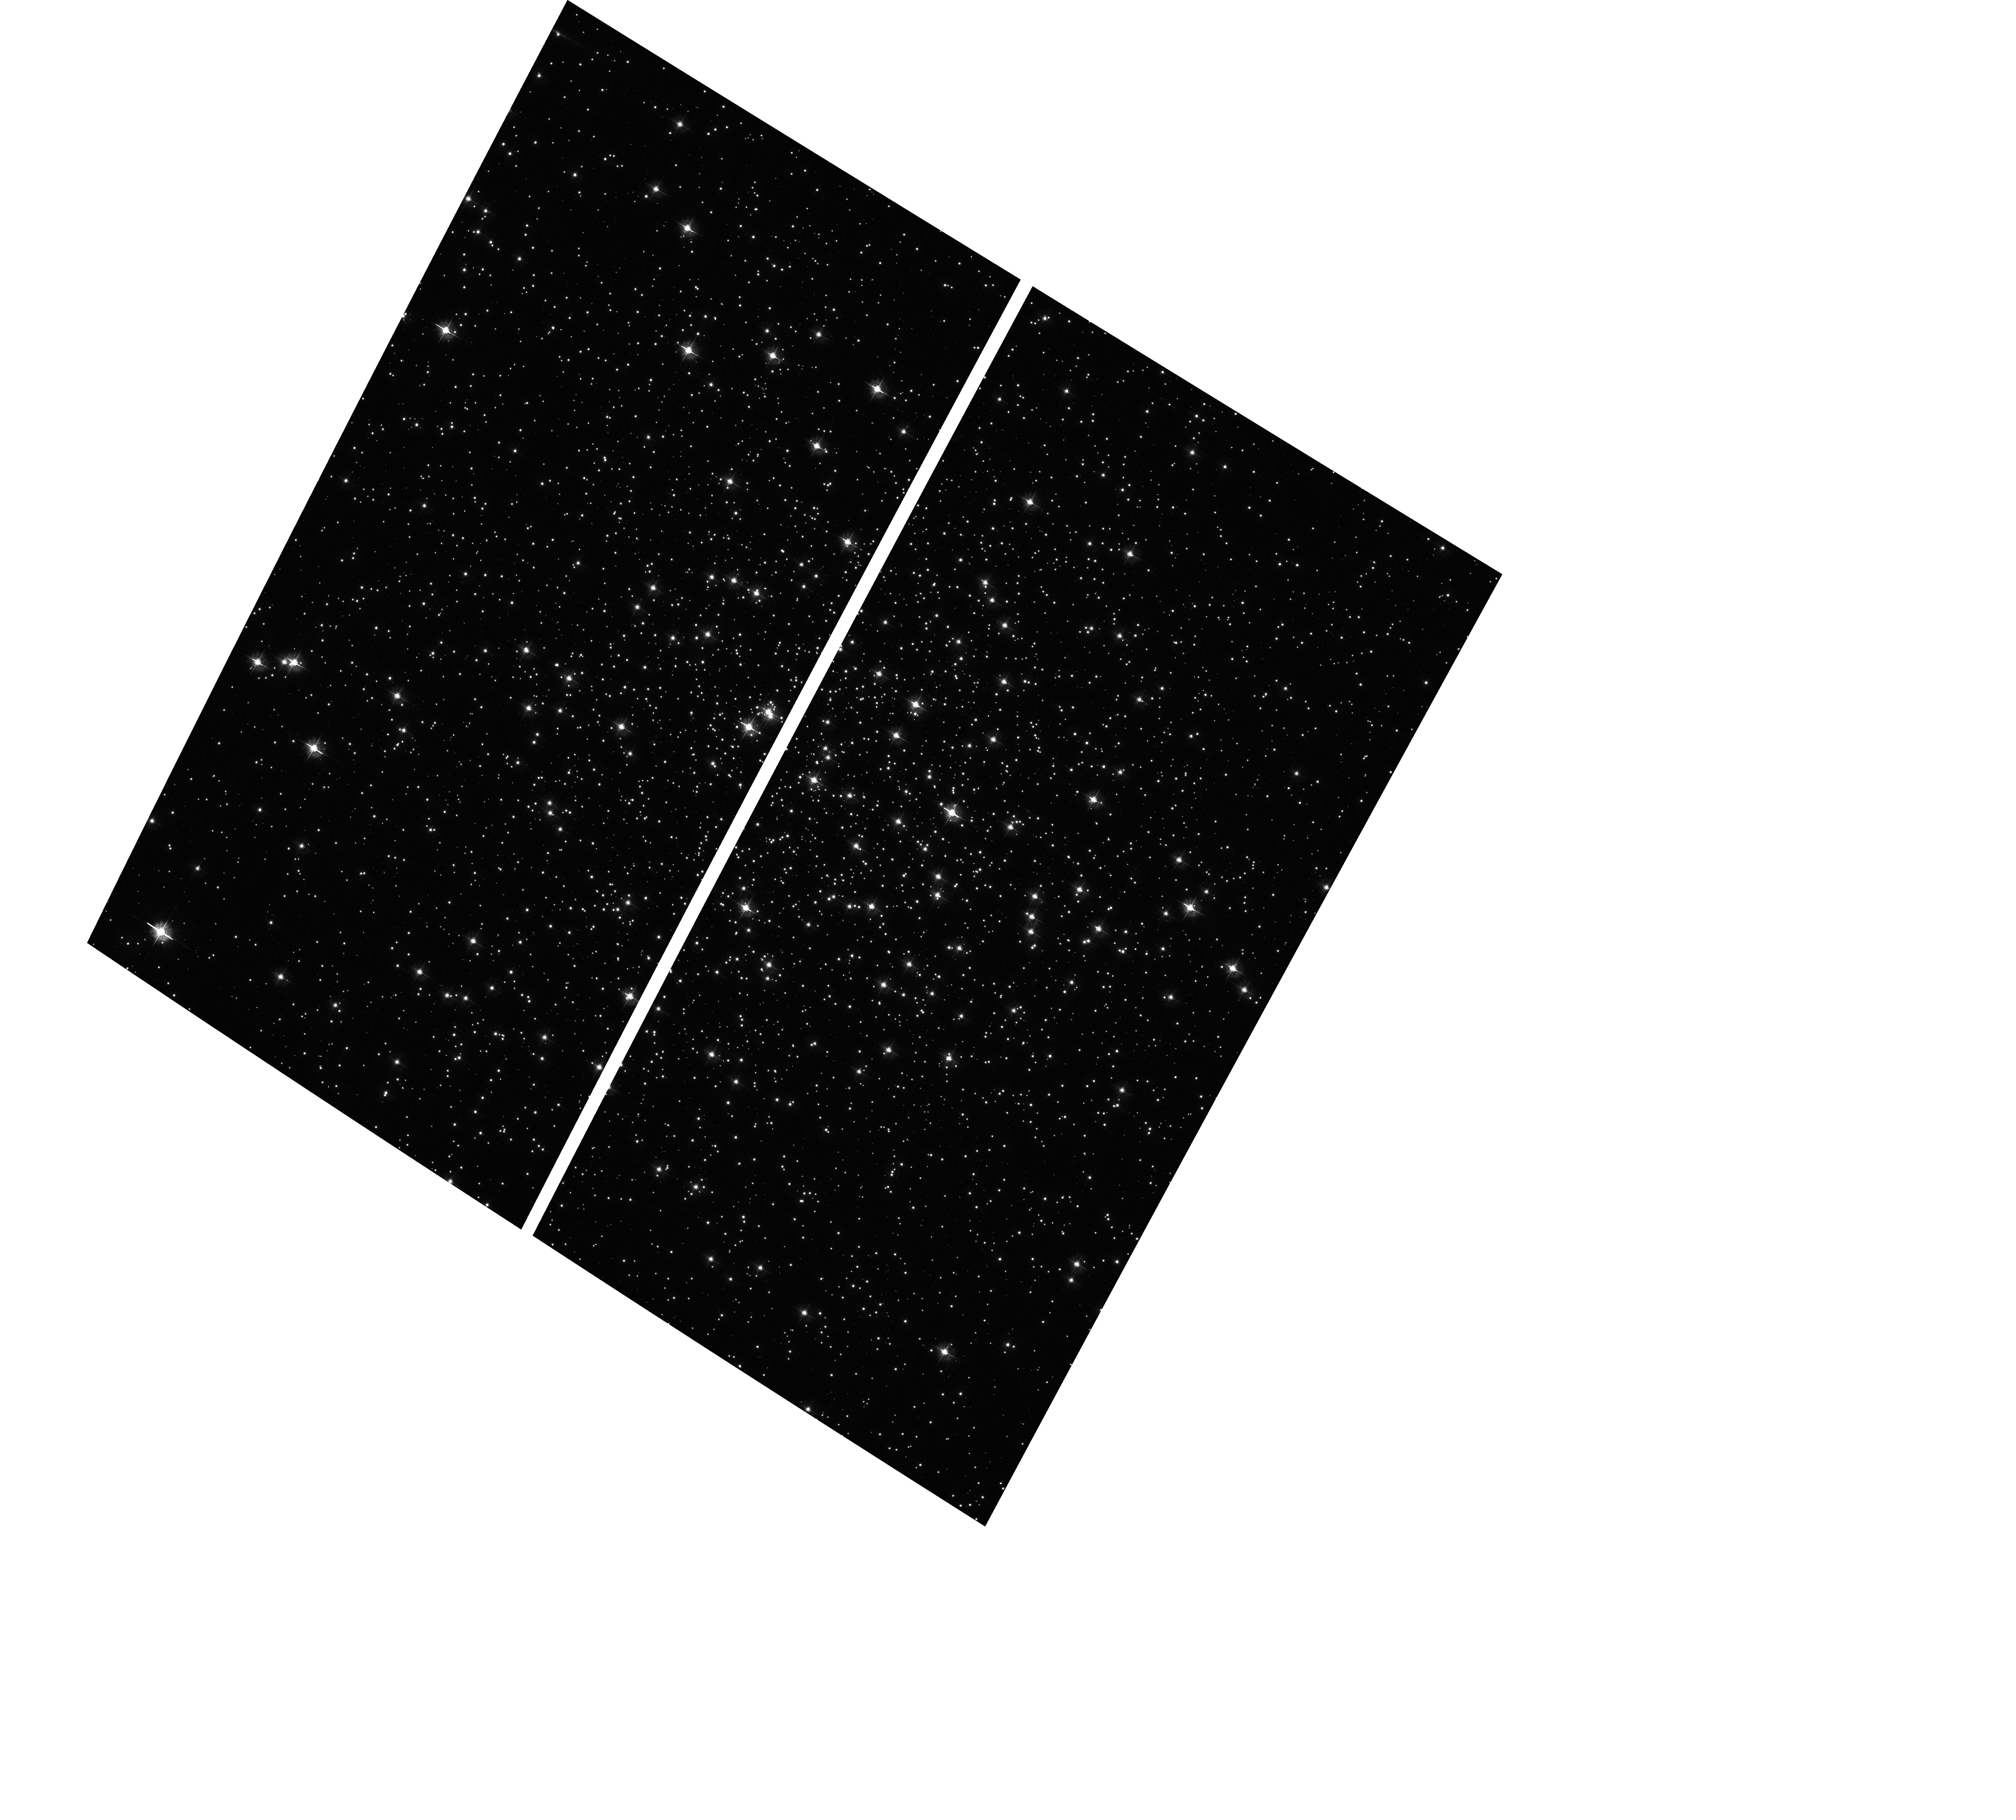
Target: NGC6838-M71. Instrument: ACS/WFC. Filter: F435W. Exposure: 11 min. Observation ID: hst_16871_01_acs_wfc_f435w_jert01

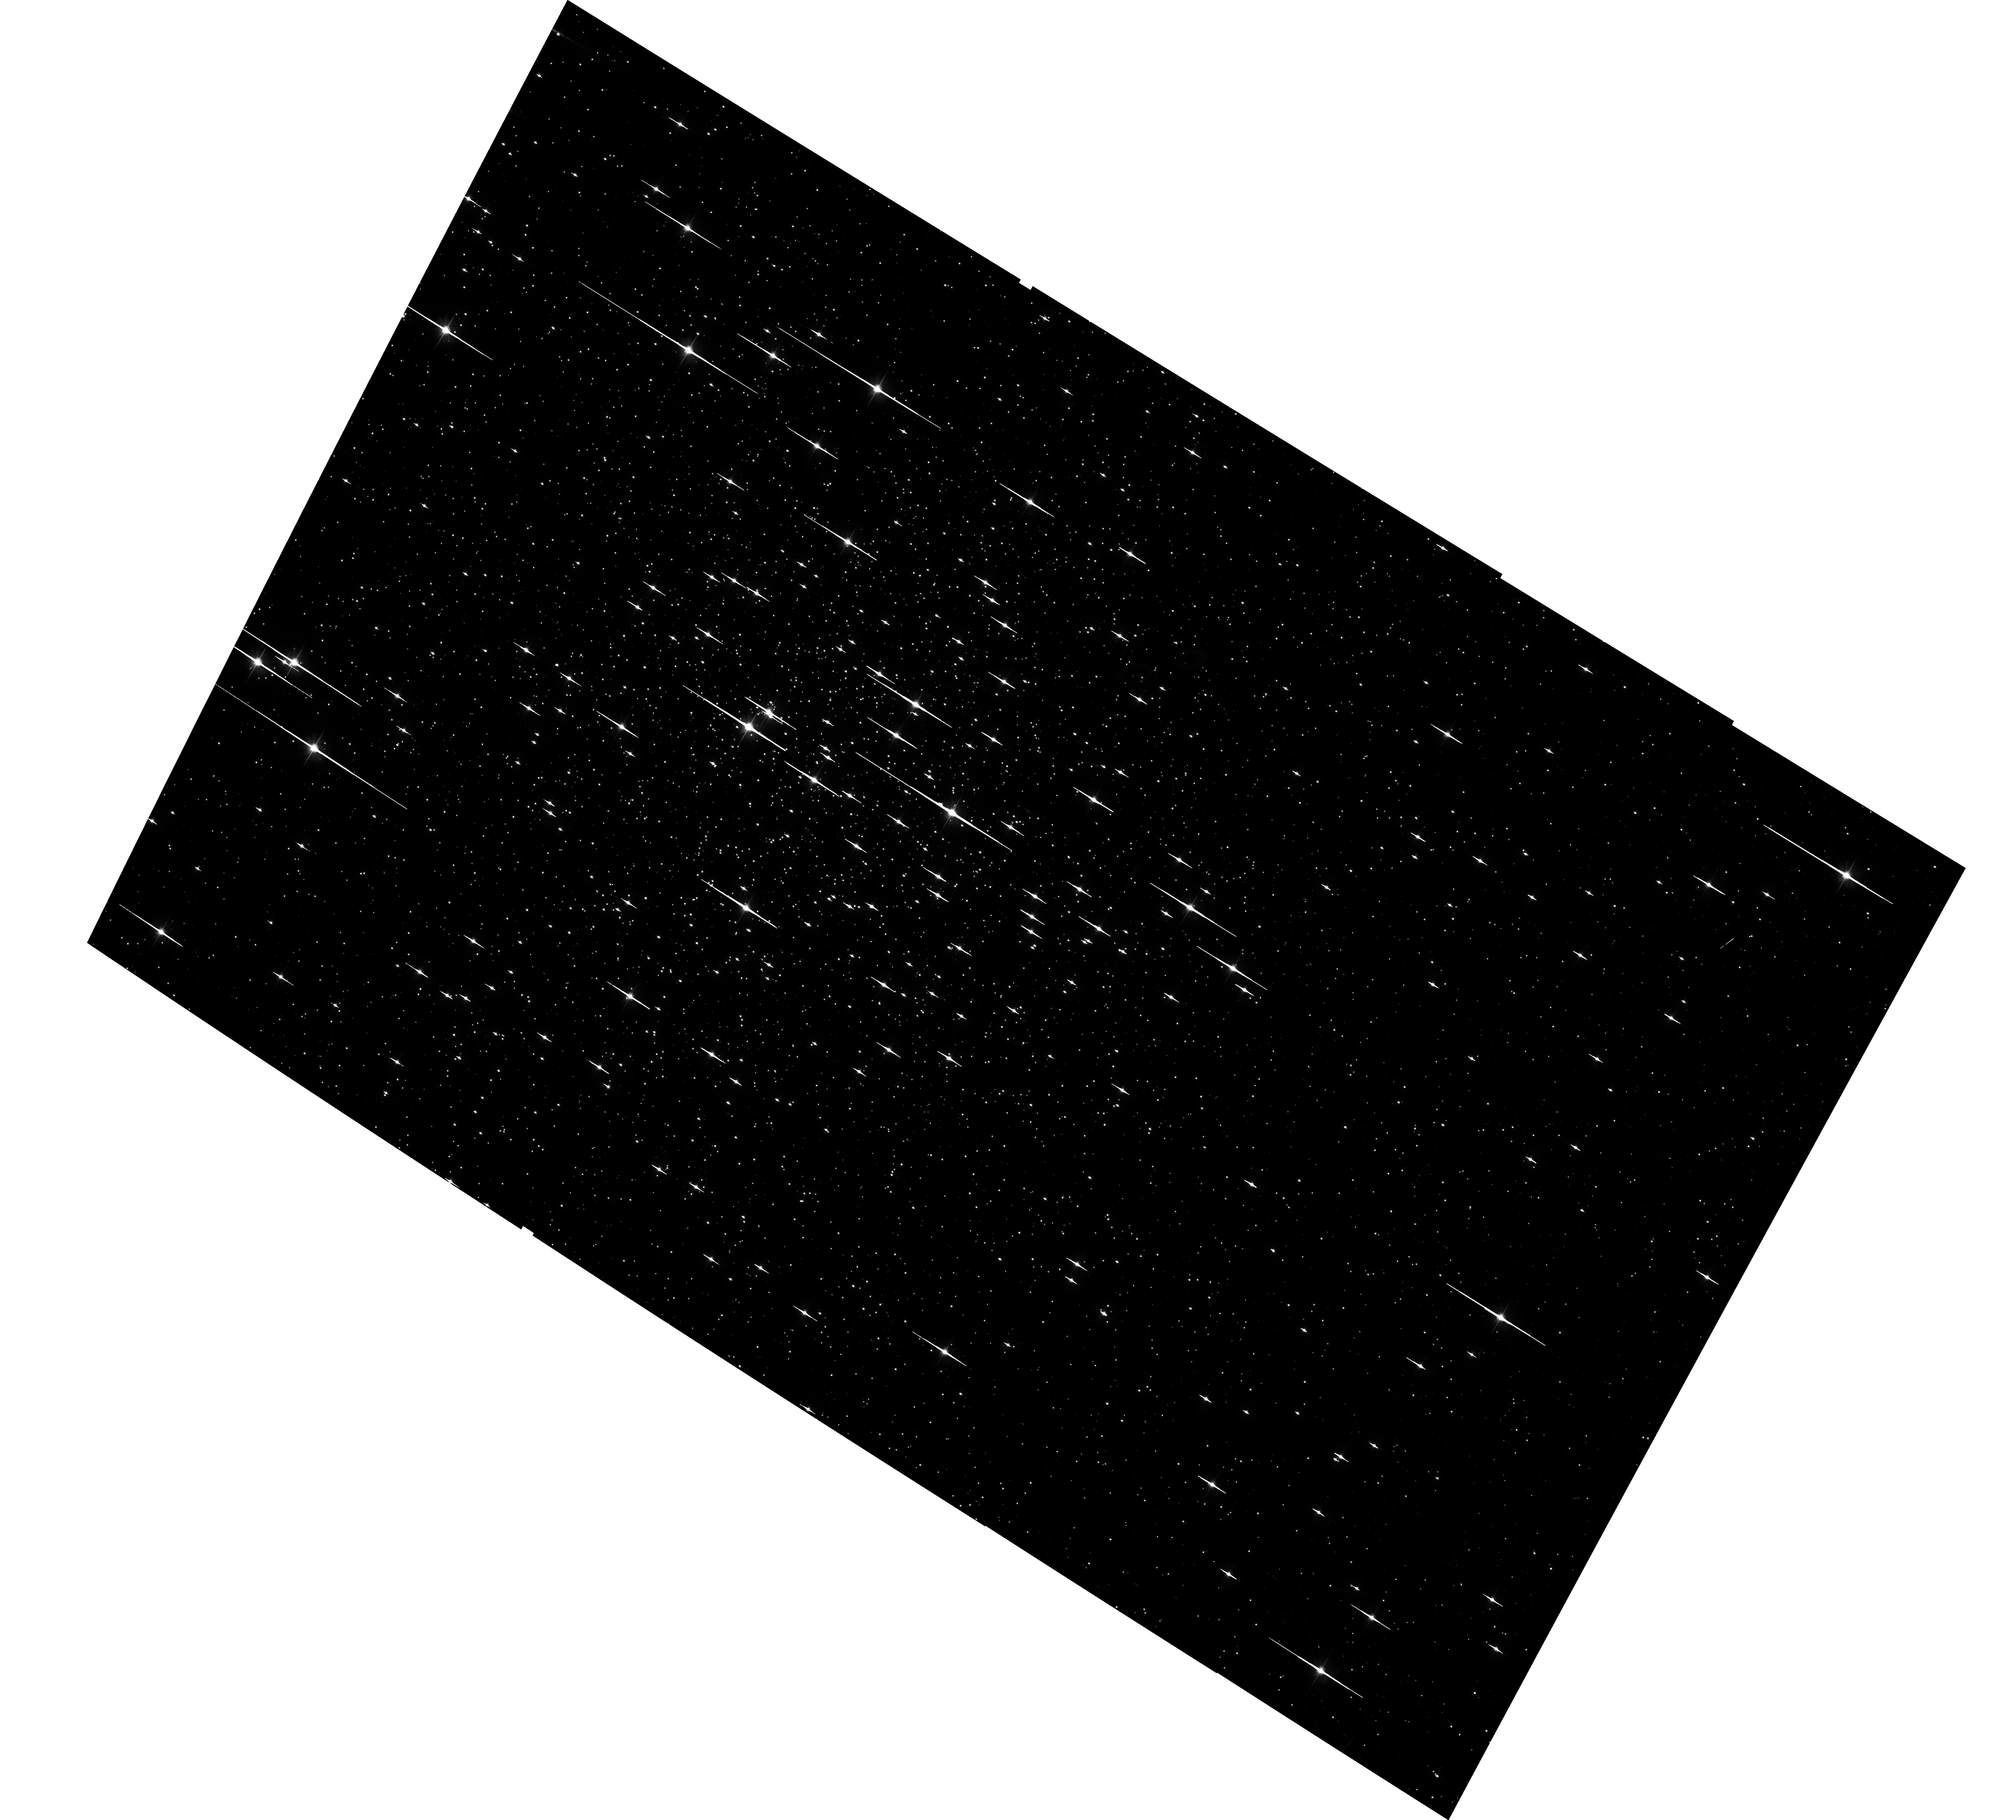
Target: NGC6838-M71. Instrument: ACS/WFC. Filter: F606W. Exposure: 45 min. Observation ID: hst_16871_01_acs_wfc_f606w_jert01

Astrometric Calibration of CTE (PI: Anderson, Jay)

This program has been put togehter quickly to be inserted into the November 2021 schedule while ACS is the only instrument in operation. Originally, we had planned to use Omega Cen for this, but it is not visibile in this special window of opportunity, so I searched for appropriate fields that could be used and found this globular cluster. The goal of this program is to calibrate table-based CTE corrections for astrometry. Photometry comes along for the ride, but we already have corrections for that from Marco Chiaberge's long-term effort, so the focus here is astrometry. The photometric component of this will just be a useful cross-check. The reason that the standard CTE program can't measure astrometry is because we have to measure the shift of stars across the gap. In the standard program, full-chip offsets are used that map bottom-chip to top-chip. We can measure relative astrometric shifts this way, but not absolute shifts. We need to have one reference exposure that "straddles the gap" to do this. This program remedies that. We will explore 8 different background levels: 10e (natural for this field/filter), 20e, 30e, 40e, 60e, 80e, 100e, and 100e. The 40 background exposure will be the "reference" exposures. The result of analyzing these data will be a 2-dimensional table of corrections for photometry that will allow users and the hst1pass routine to interpolate the astrometric shift as a function of instrumental magnitude and background. We will put together an ISR describing the analysis that went into the construction of the table.